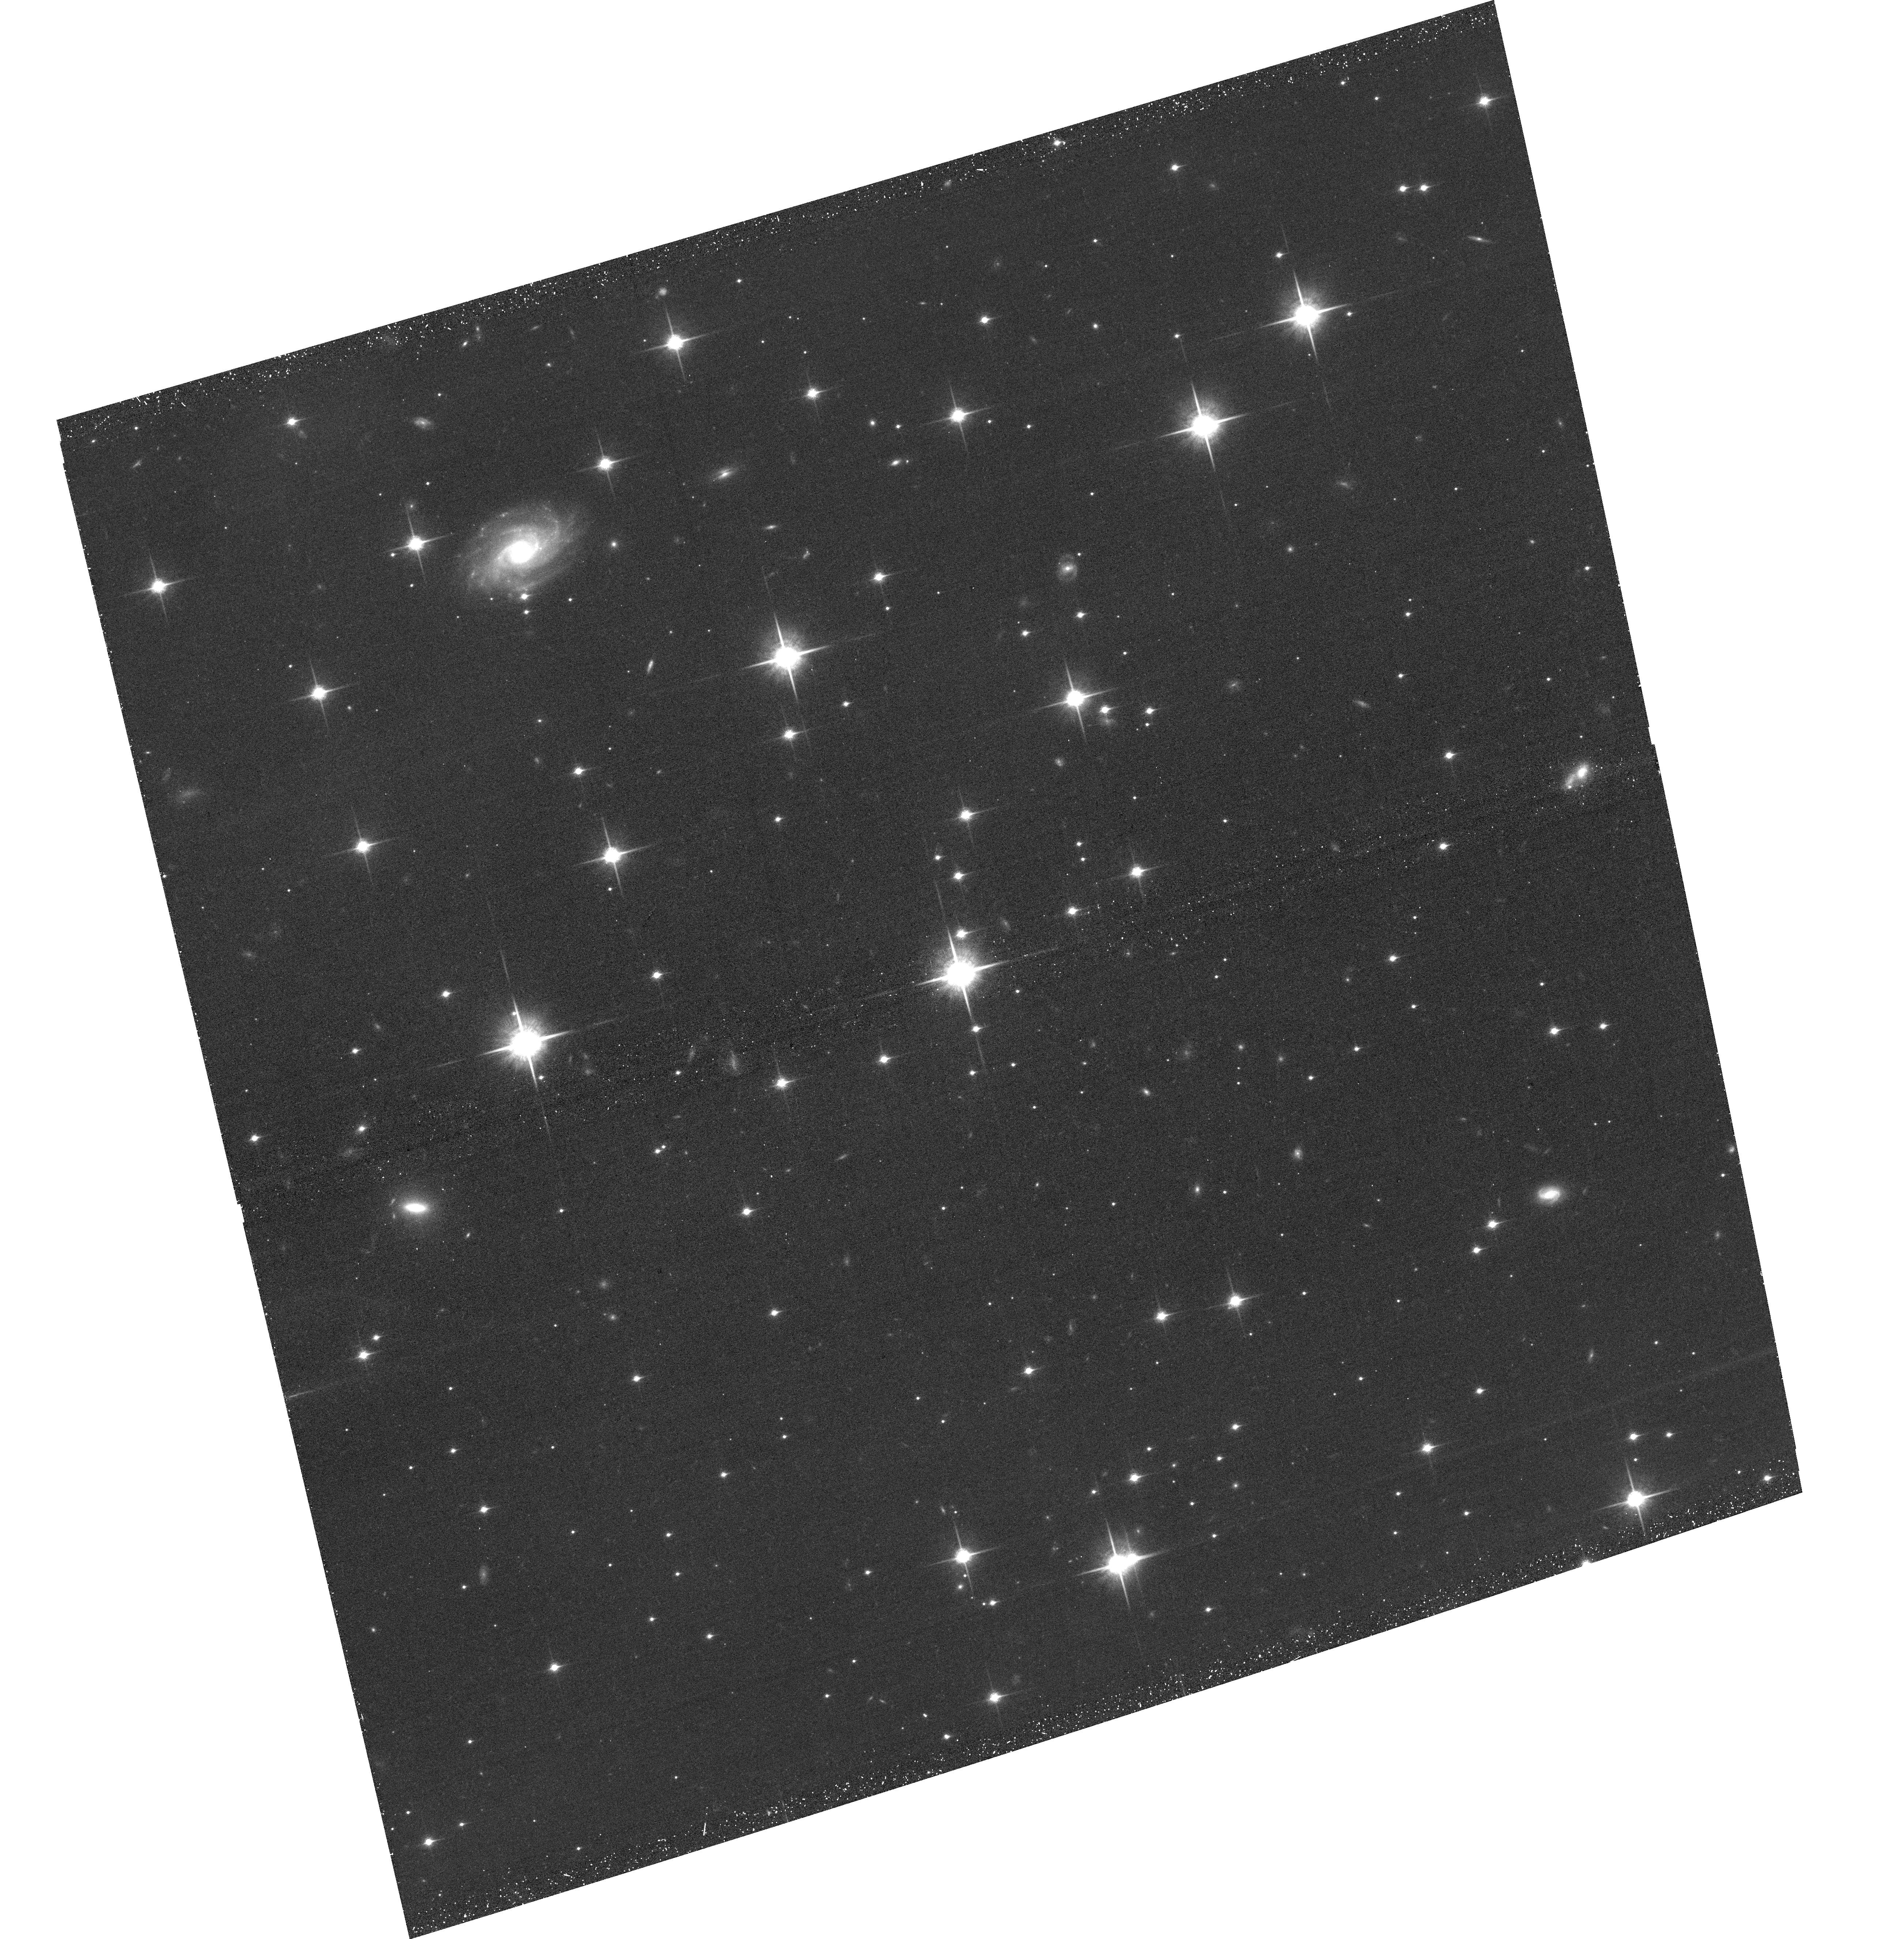
Target: WISEJ201547.05+664646.0. Instrument: ACS/WFC. Filter: F850LP. Exposure: 44 min. Observation ID: hst_15508_08_acs_wfc_f850lp_jdw708

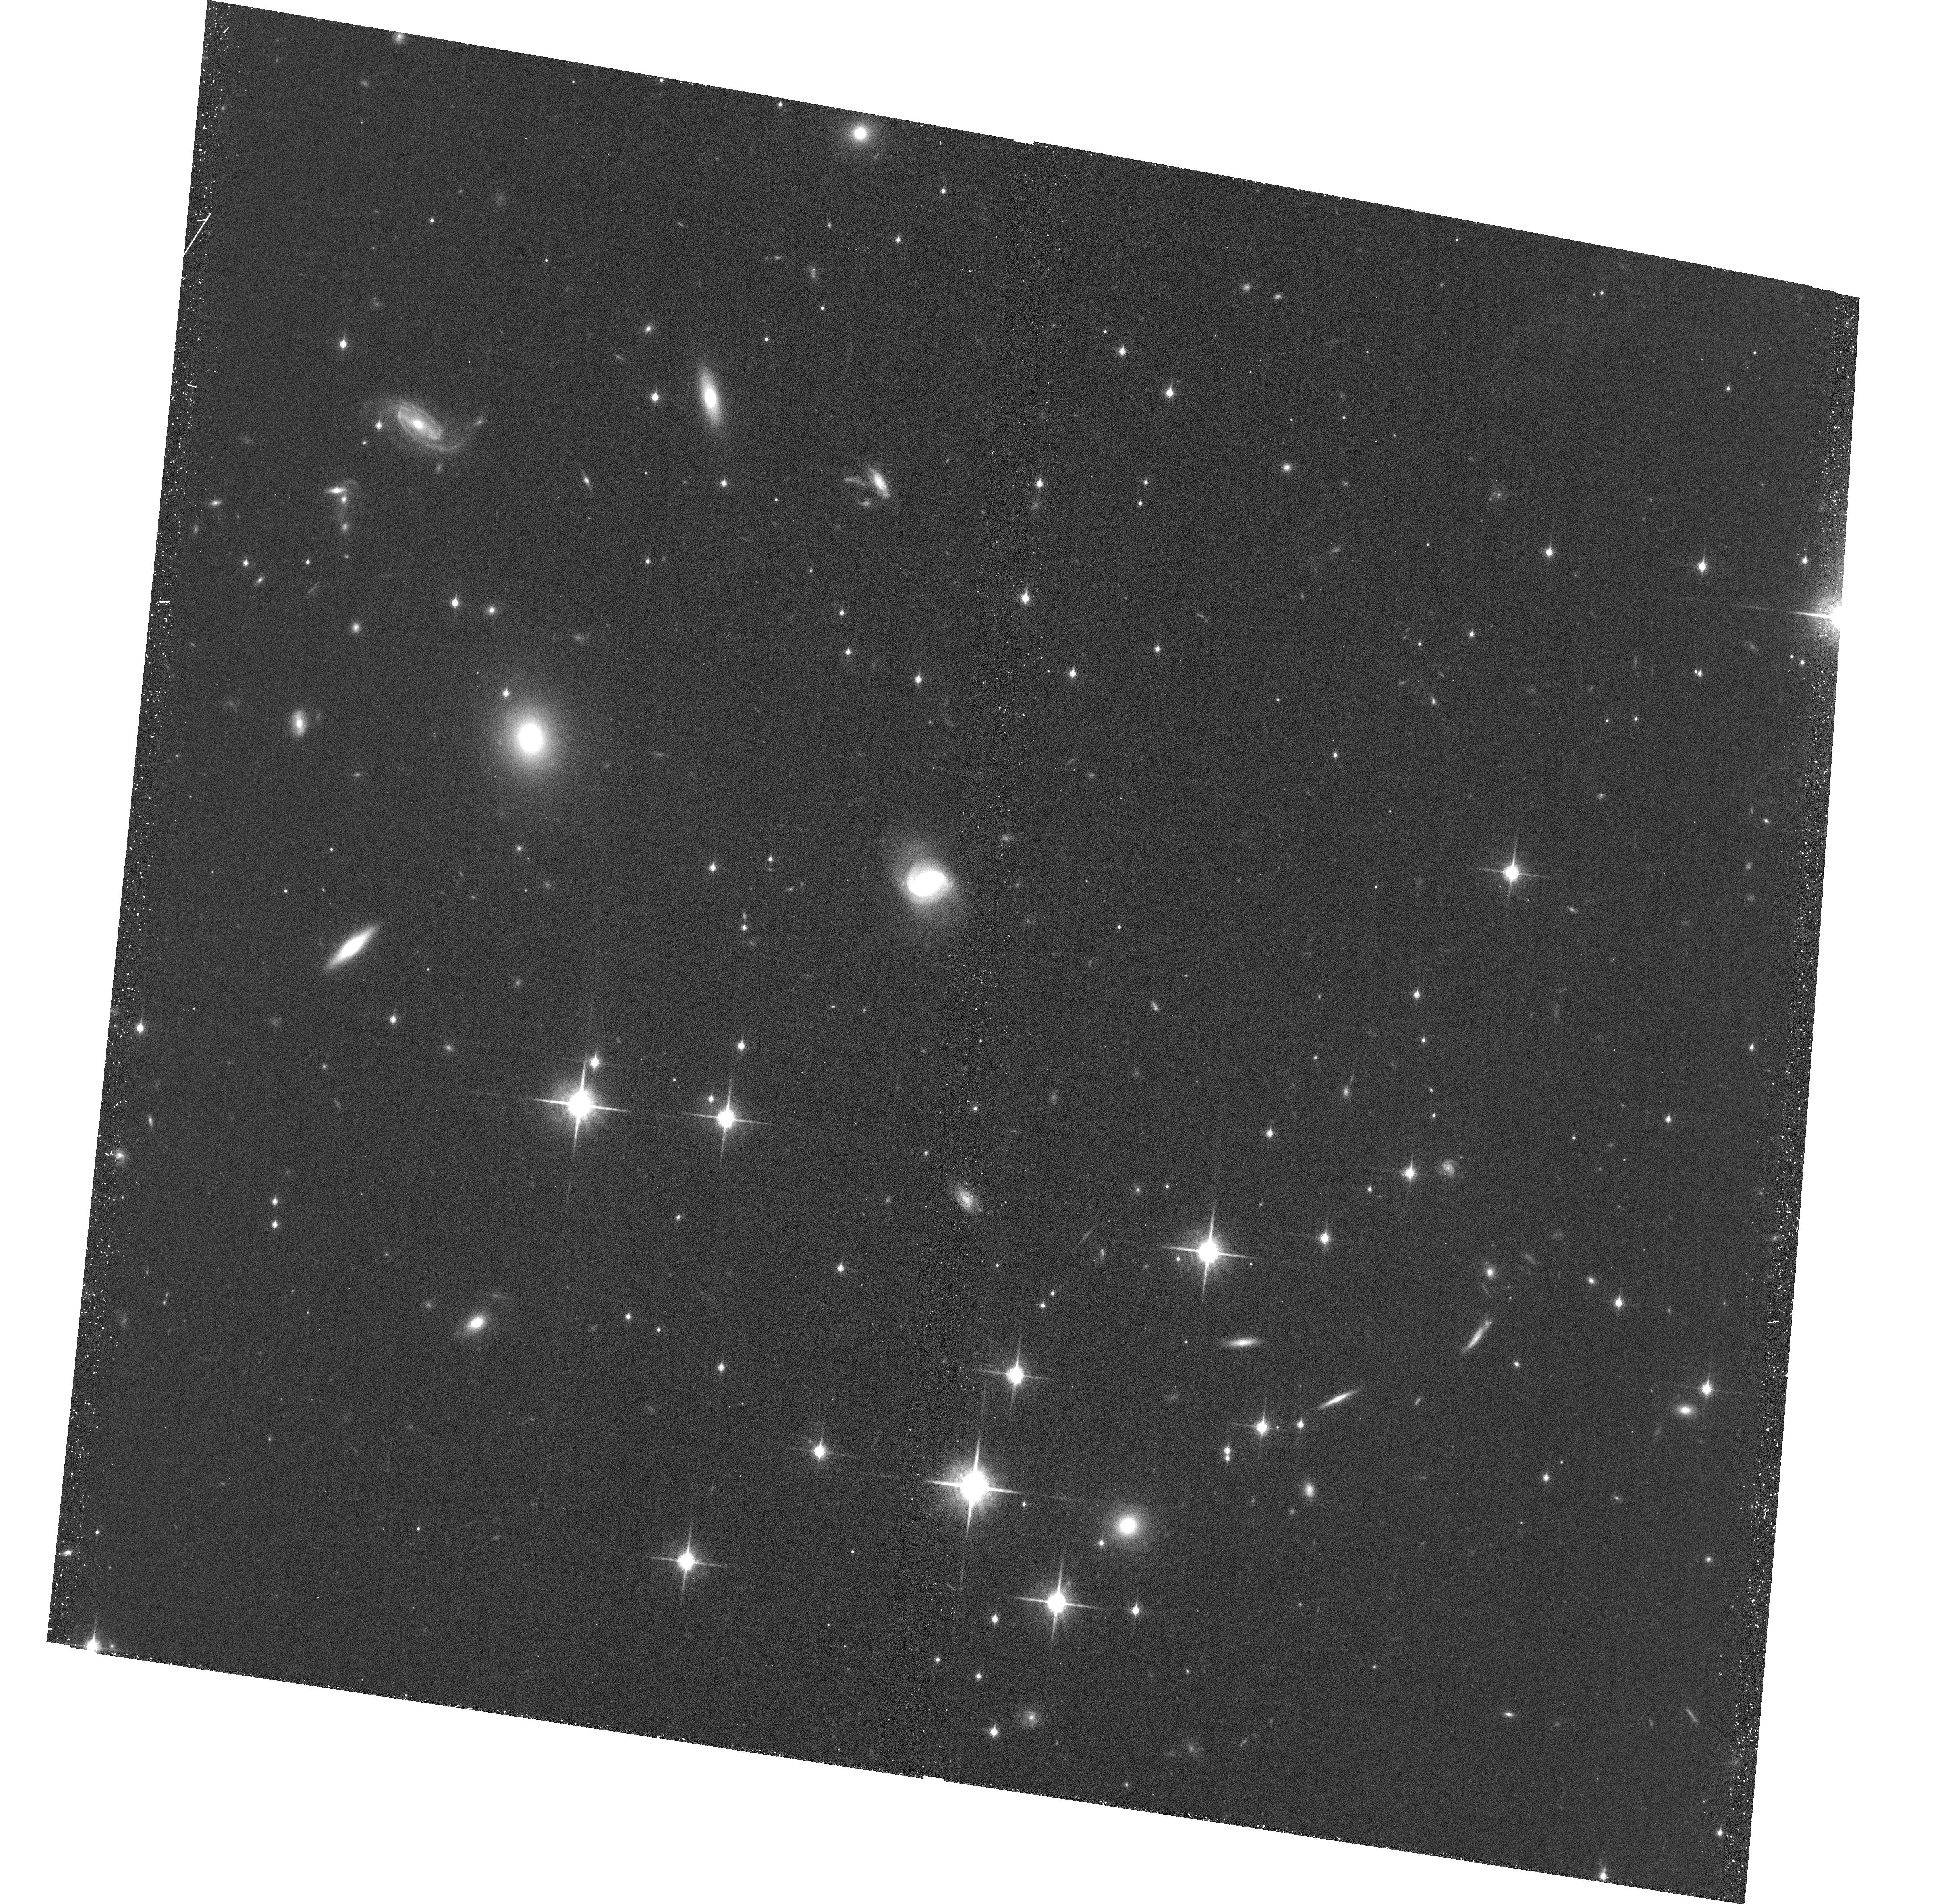
Target: WISEJ014656.66+423410.0. Instrument: ACS/WFC. Filter: F850LP. Exposure: 36 min. Observation ID: hst_15508_01_acs_wfc_f850lp_jdw701

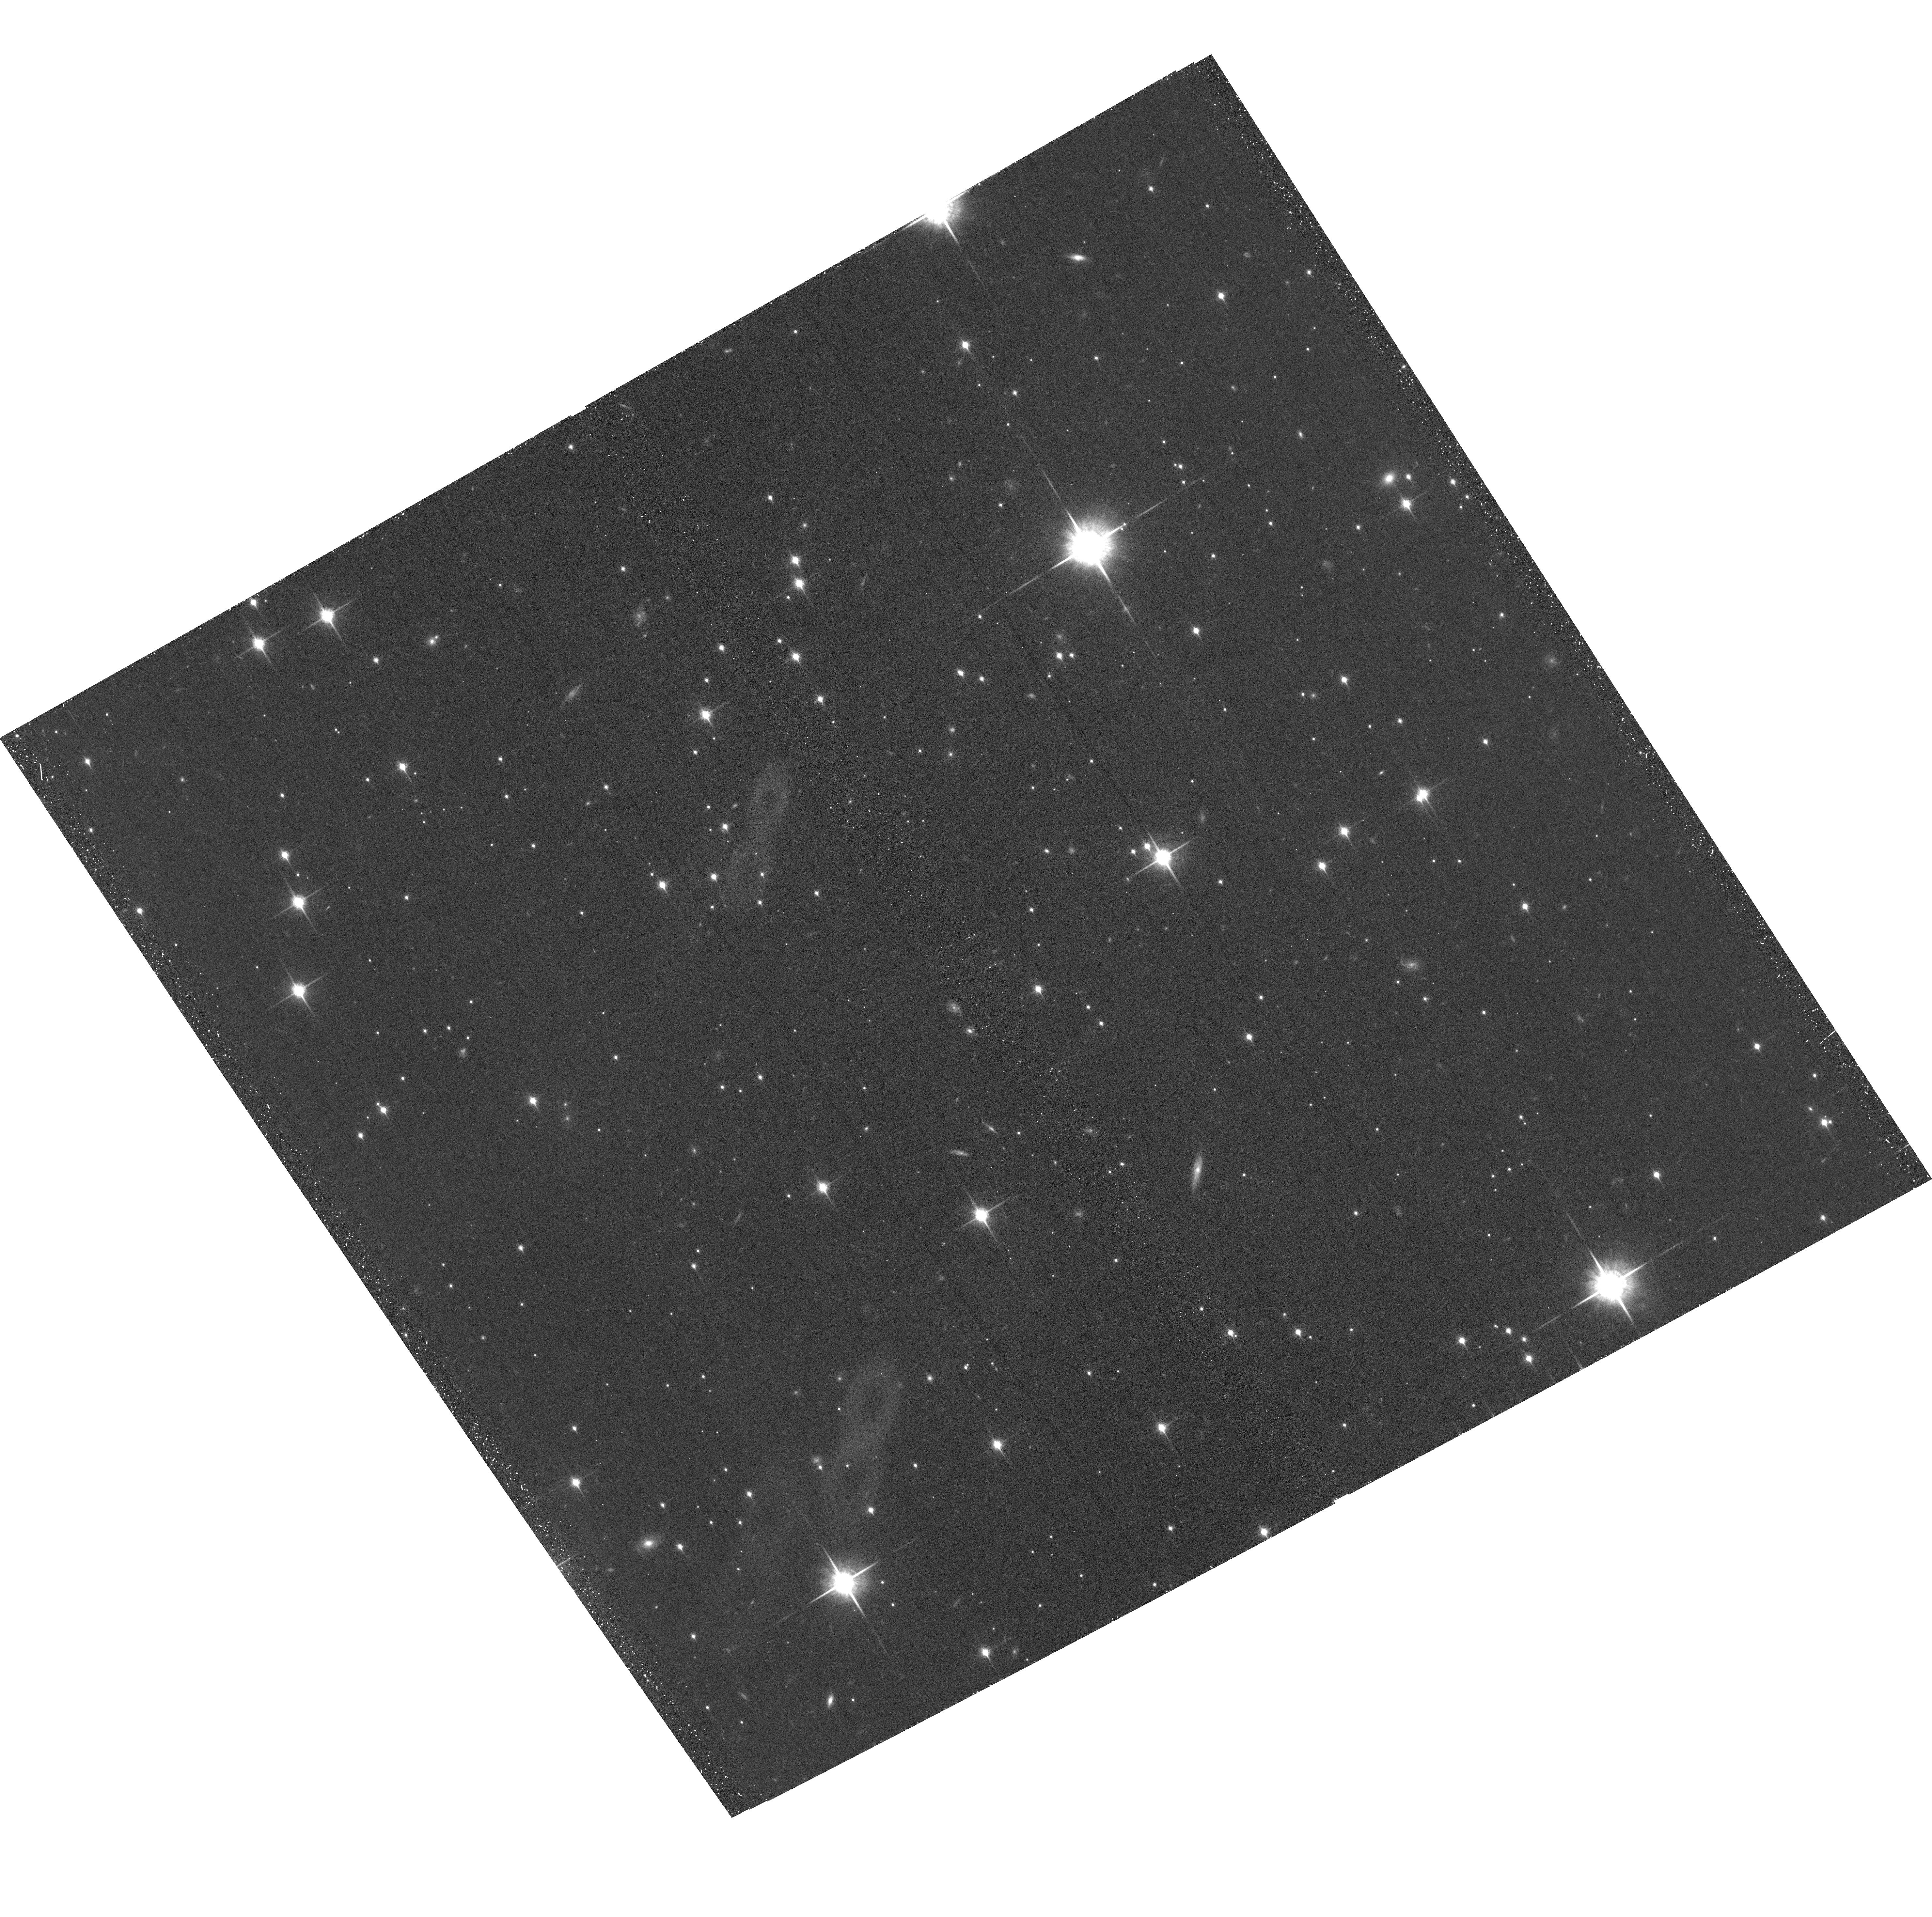
Target: WISEJ162208.93-095934.4. Instrument: ACS/WFC. Filter: F850LP. Exposure: 39 min. Observation ID: hst_15508_06_acs_wfc_f850lp_jdw706

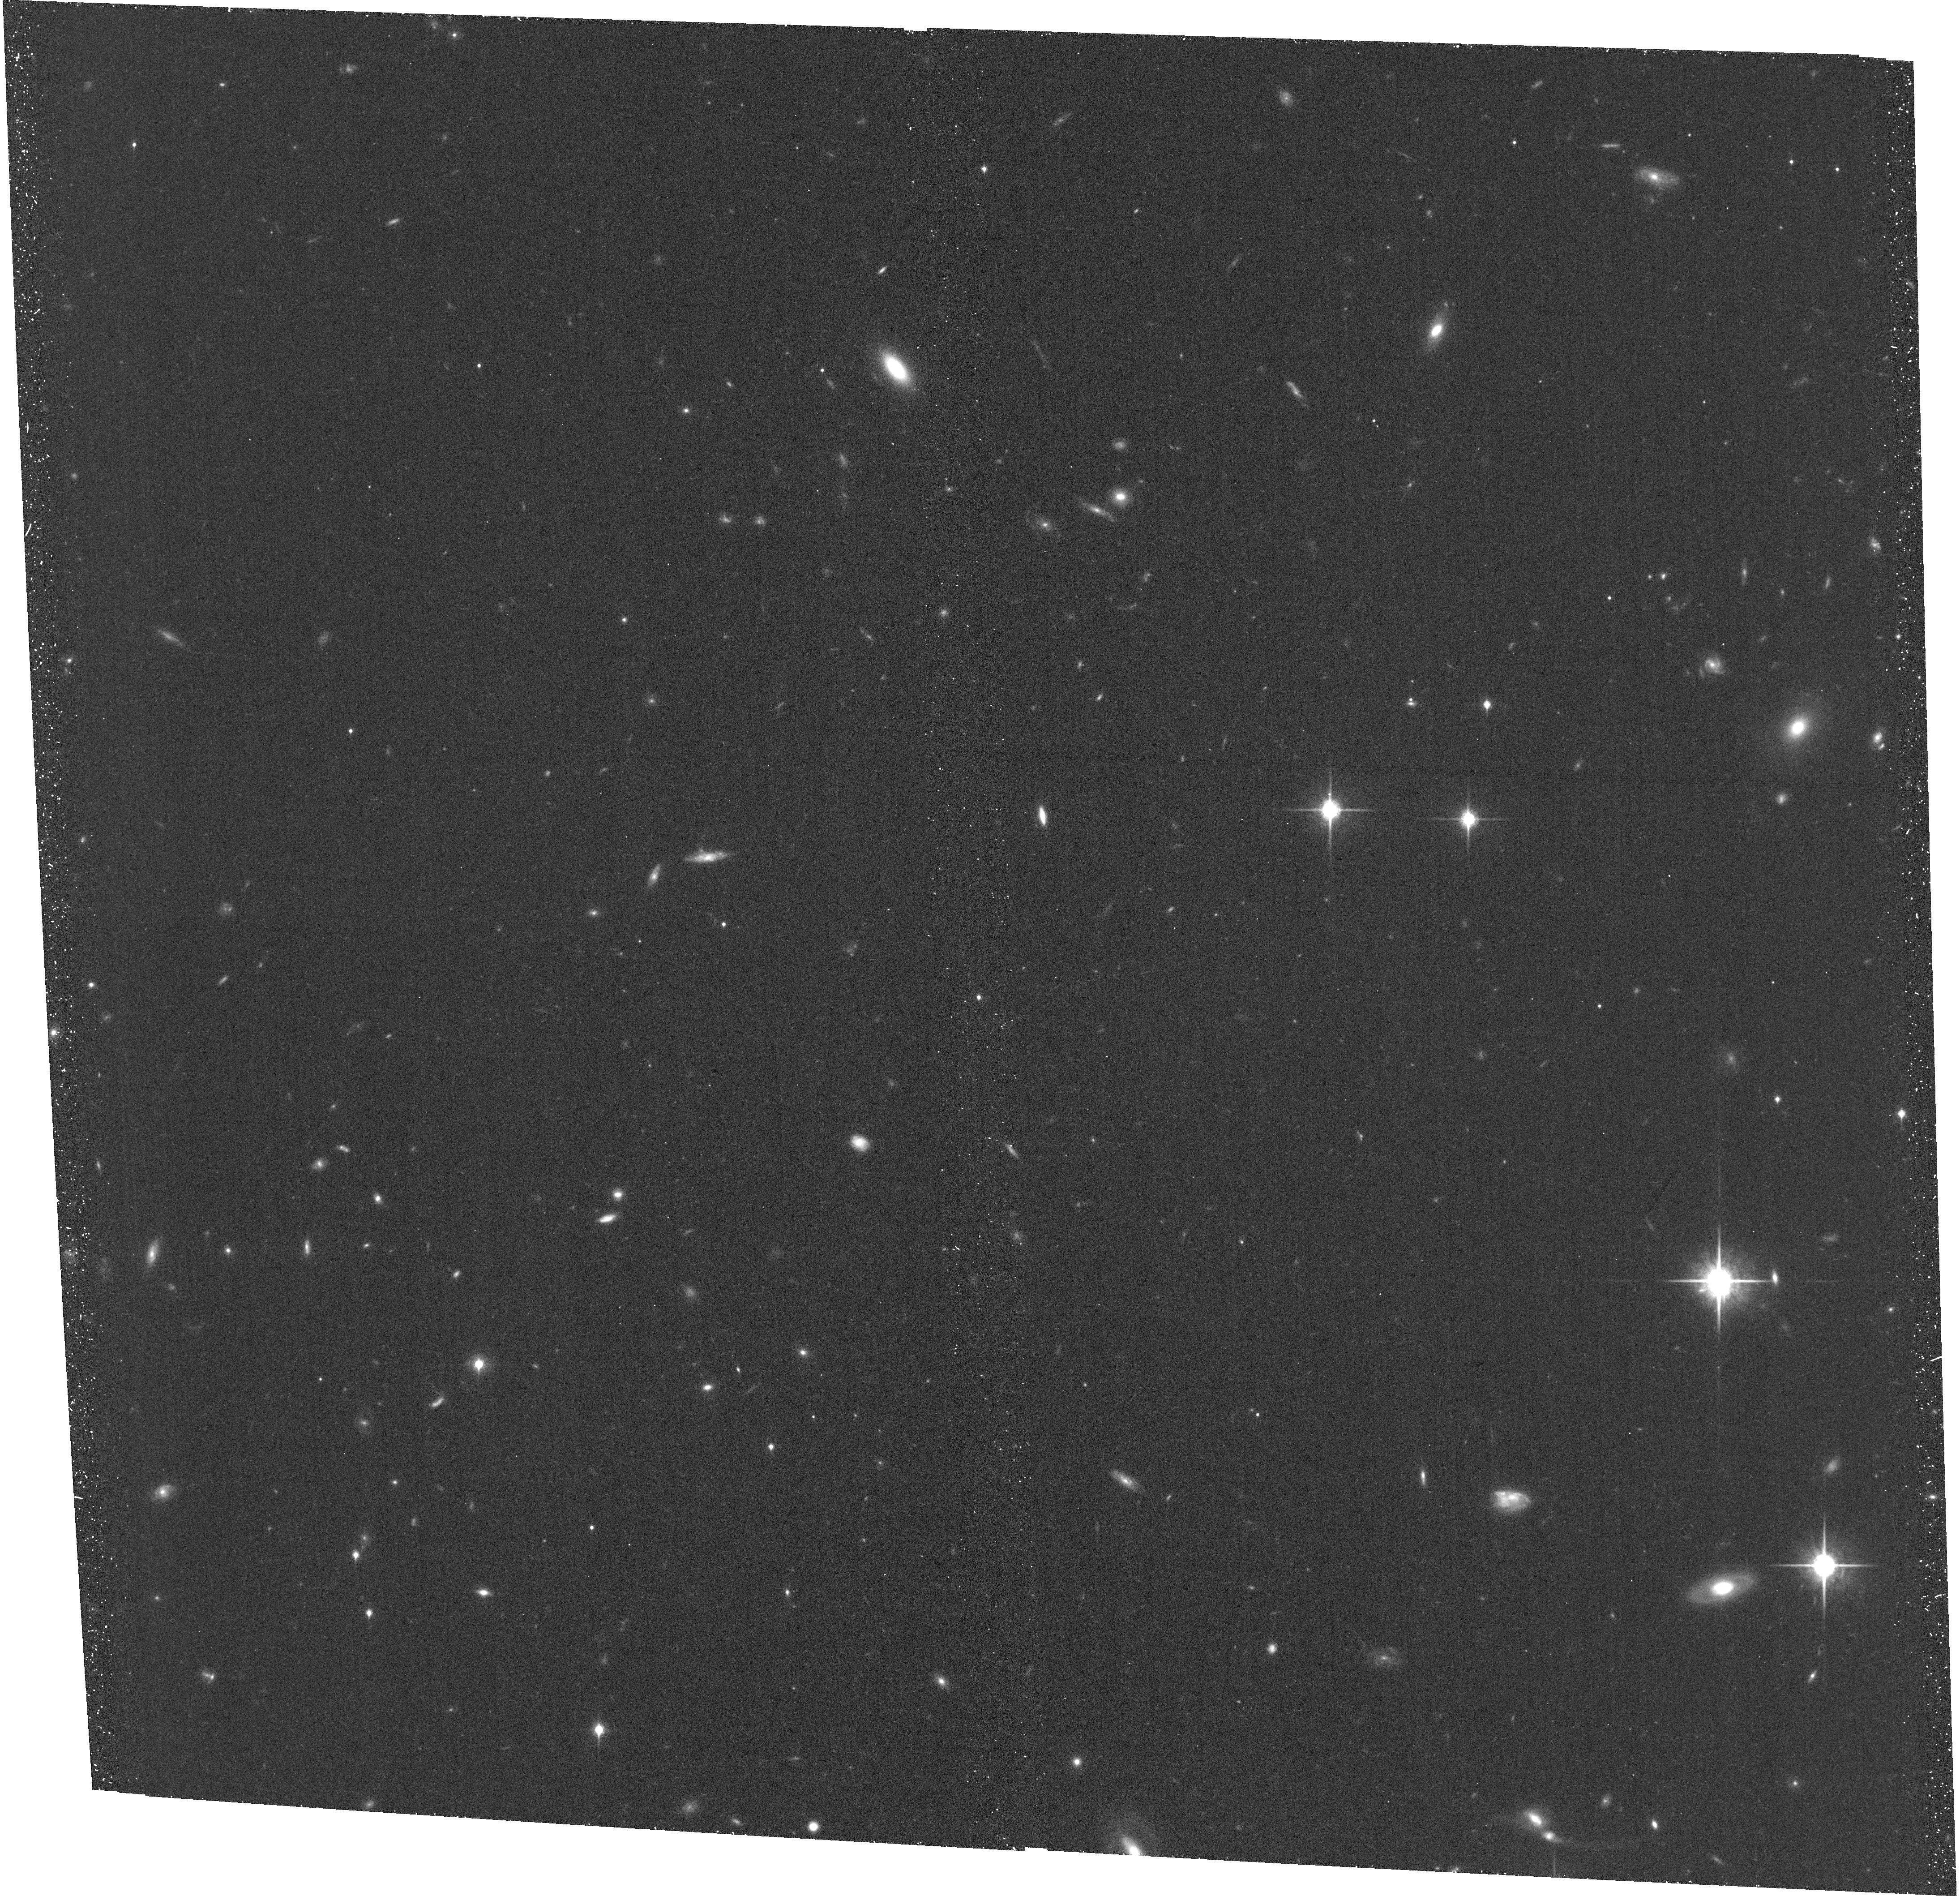
Target: WISEJ090649.35+473538.5. Instrument: ACS/WFC. Filter: F850LP. Exposure: 41 min. Observation ID: hst_15508_03_acs_wfc_f850lp_jdw703

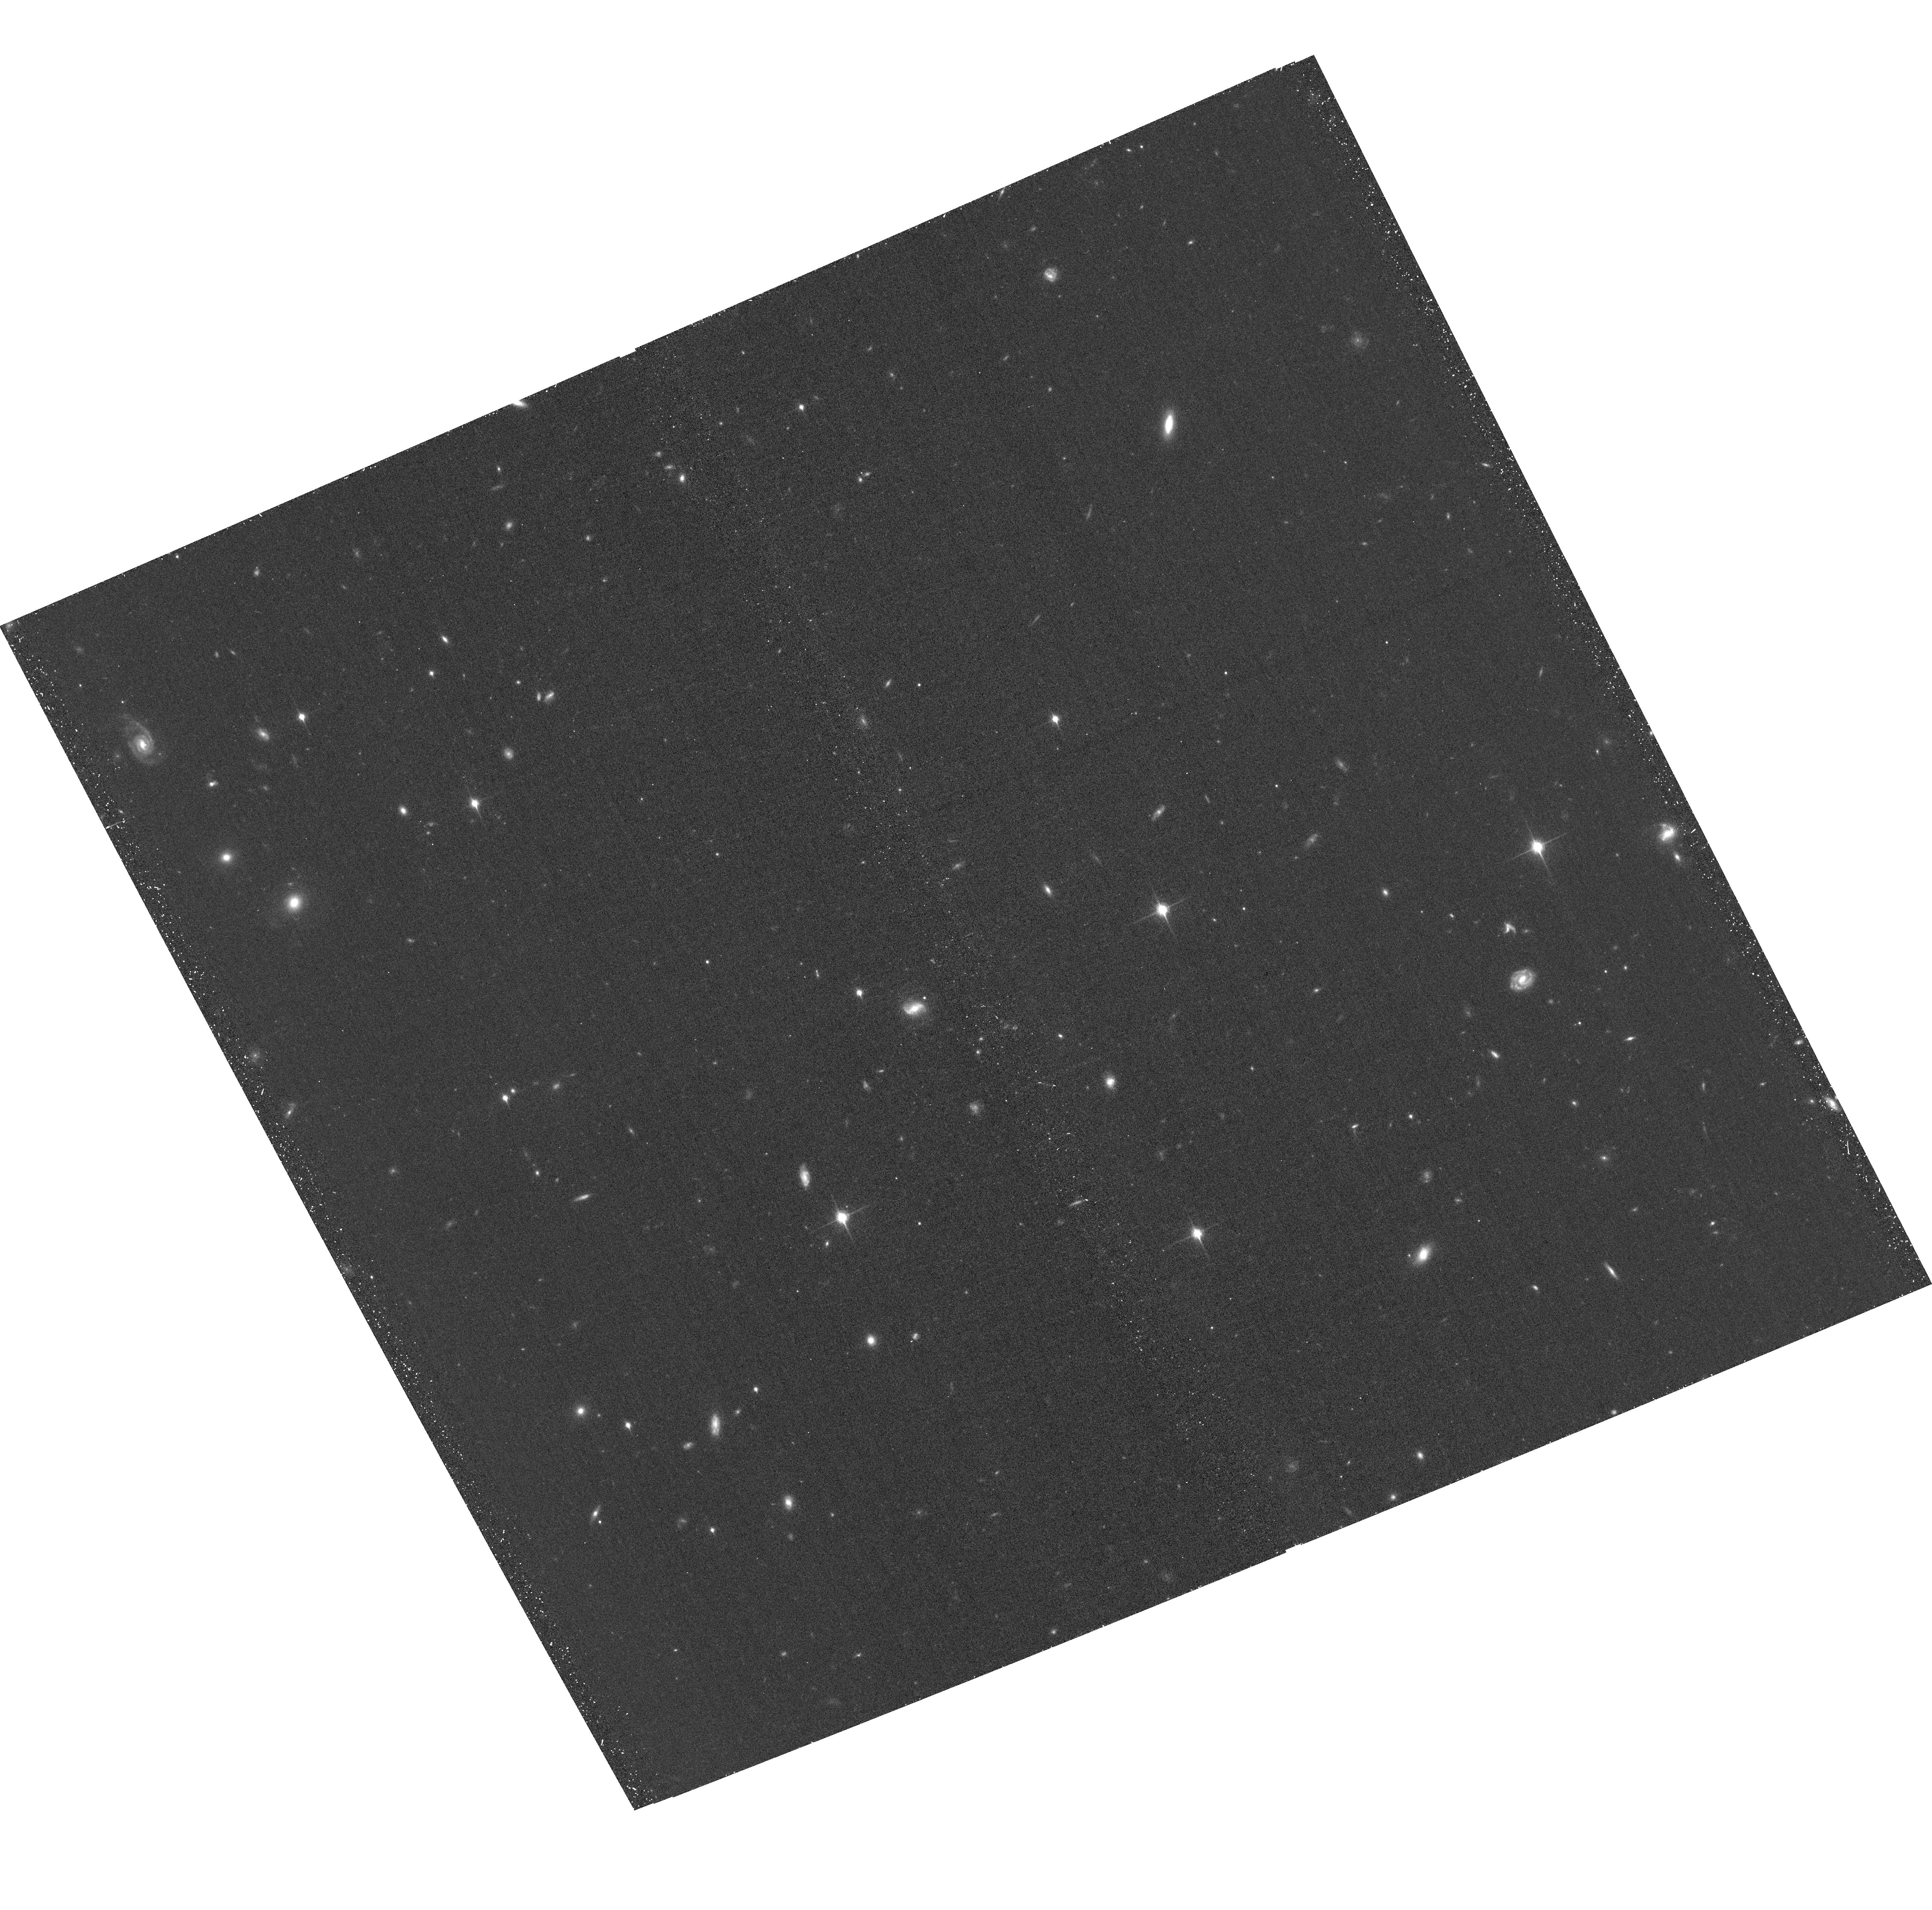
Target: CFBDSIRJ1458+10AB. Instrument: ACS/WFC. Filter: F850LP. Exposure: 39 min. Observation ID: hst_15508_05_acs_wfc_f850lp_jdw705

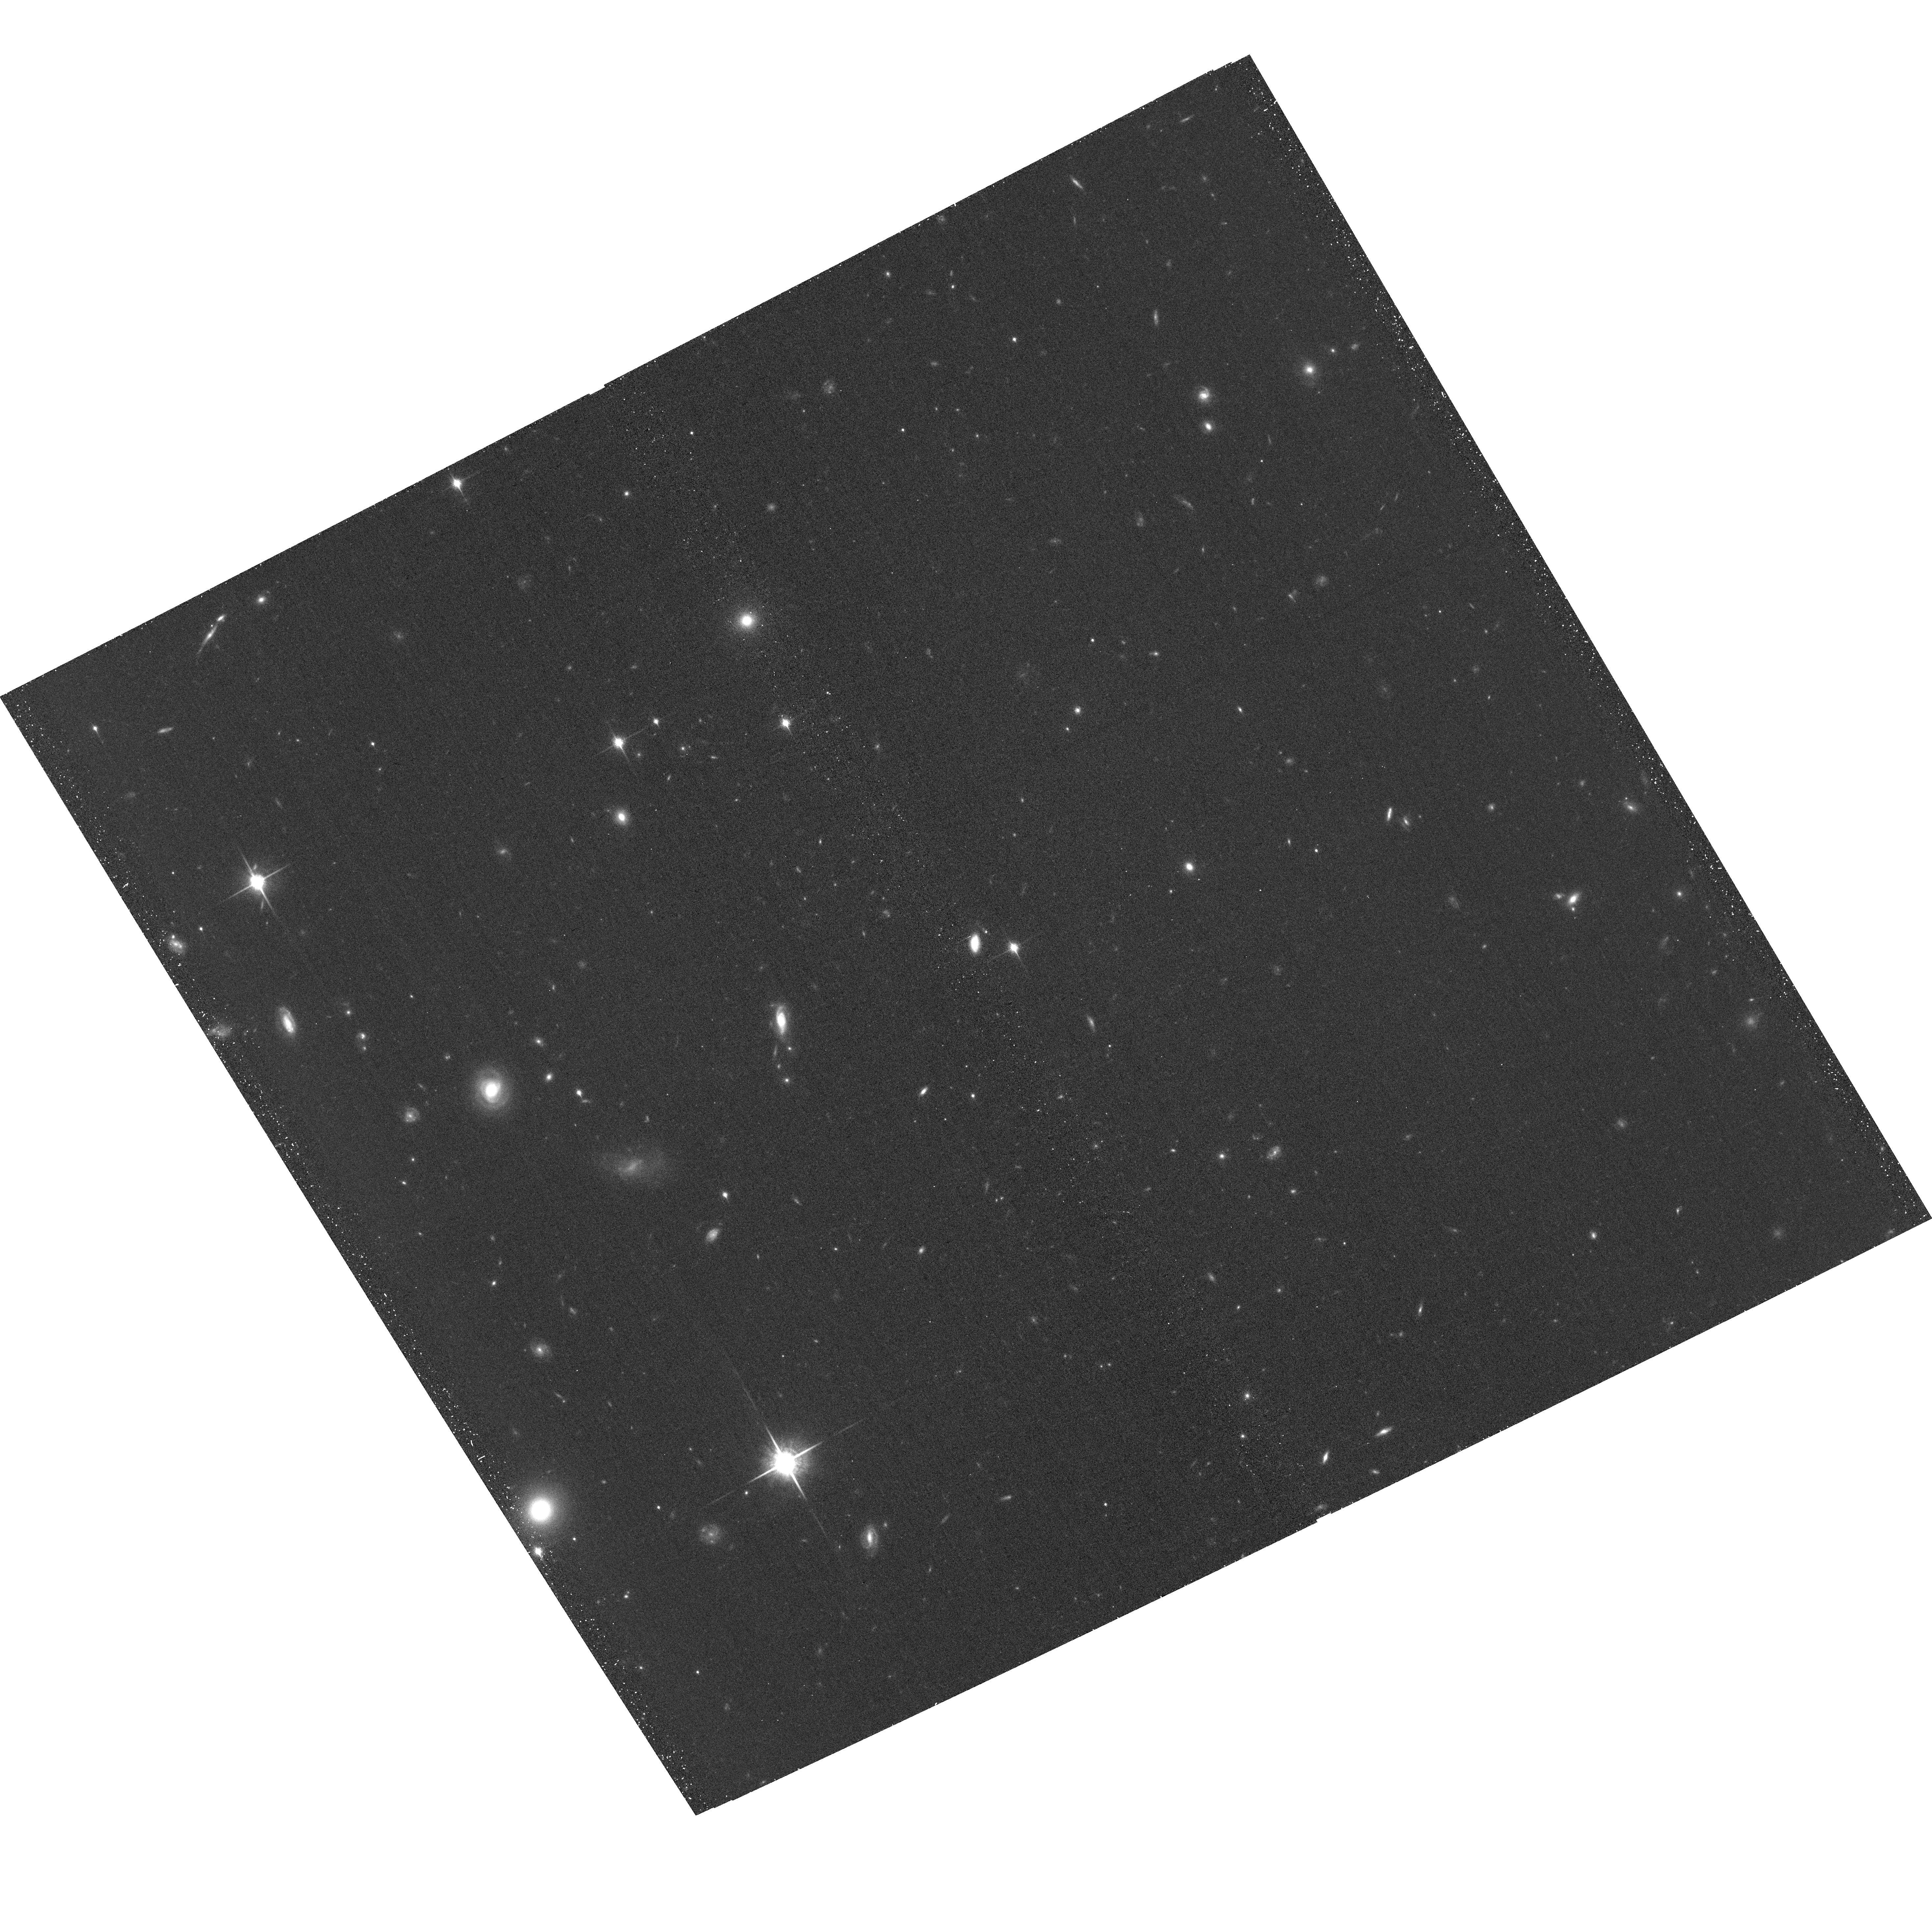
Target: WISEJ095259.29+195508.1. Instrument: ACS/WFC. Filter: F850LP. Exposure: 39 min. Observation ID: hst_15508_04_acs_wfc_f850lp_jdw704

The Coolest Sample of Brown Dwarf Dynamical Masses (PI: Dupuy, Trent J.)

We propose a 3-year orbit monitoring program to measure the first dynamical masses for brown dwarfs below 1100 K. With projected separations of only 1-2 AU, our targets are among the tightest substellar visual binaries ever found and are amenable to orbit determinations within only a few years. When combined with our parallax determinations, these data will yield dynamical masses with <10% uncertainties. Our targets have been discovered at the limits of existing facilities and thus promise to be the only viable objects in this temperature regime (350-1000 K) for direct mass measurements during the JWST era.